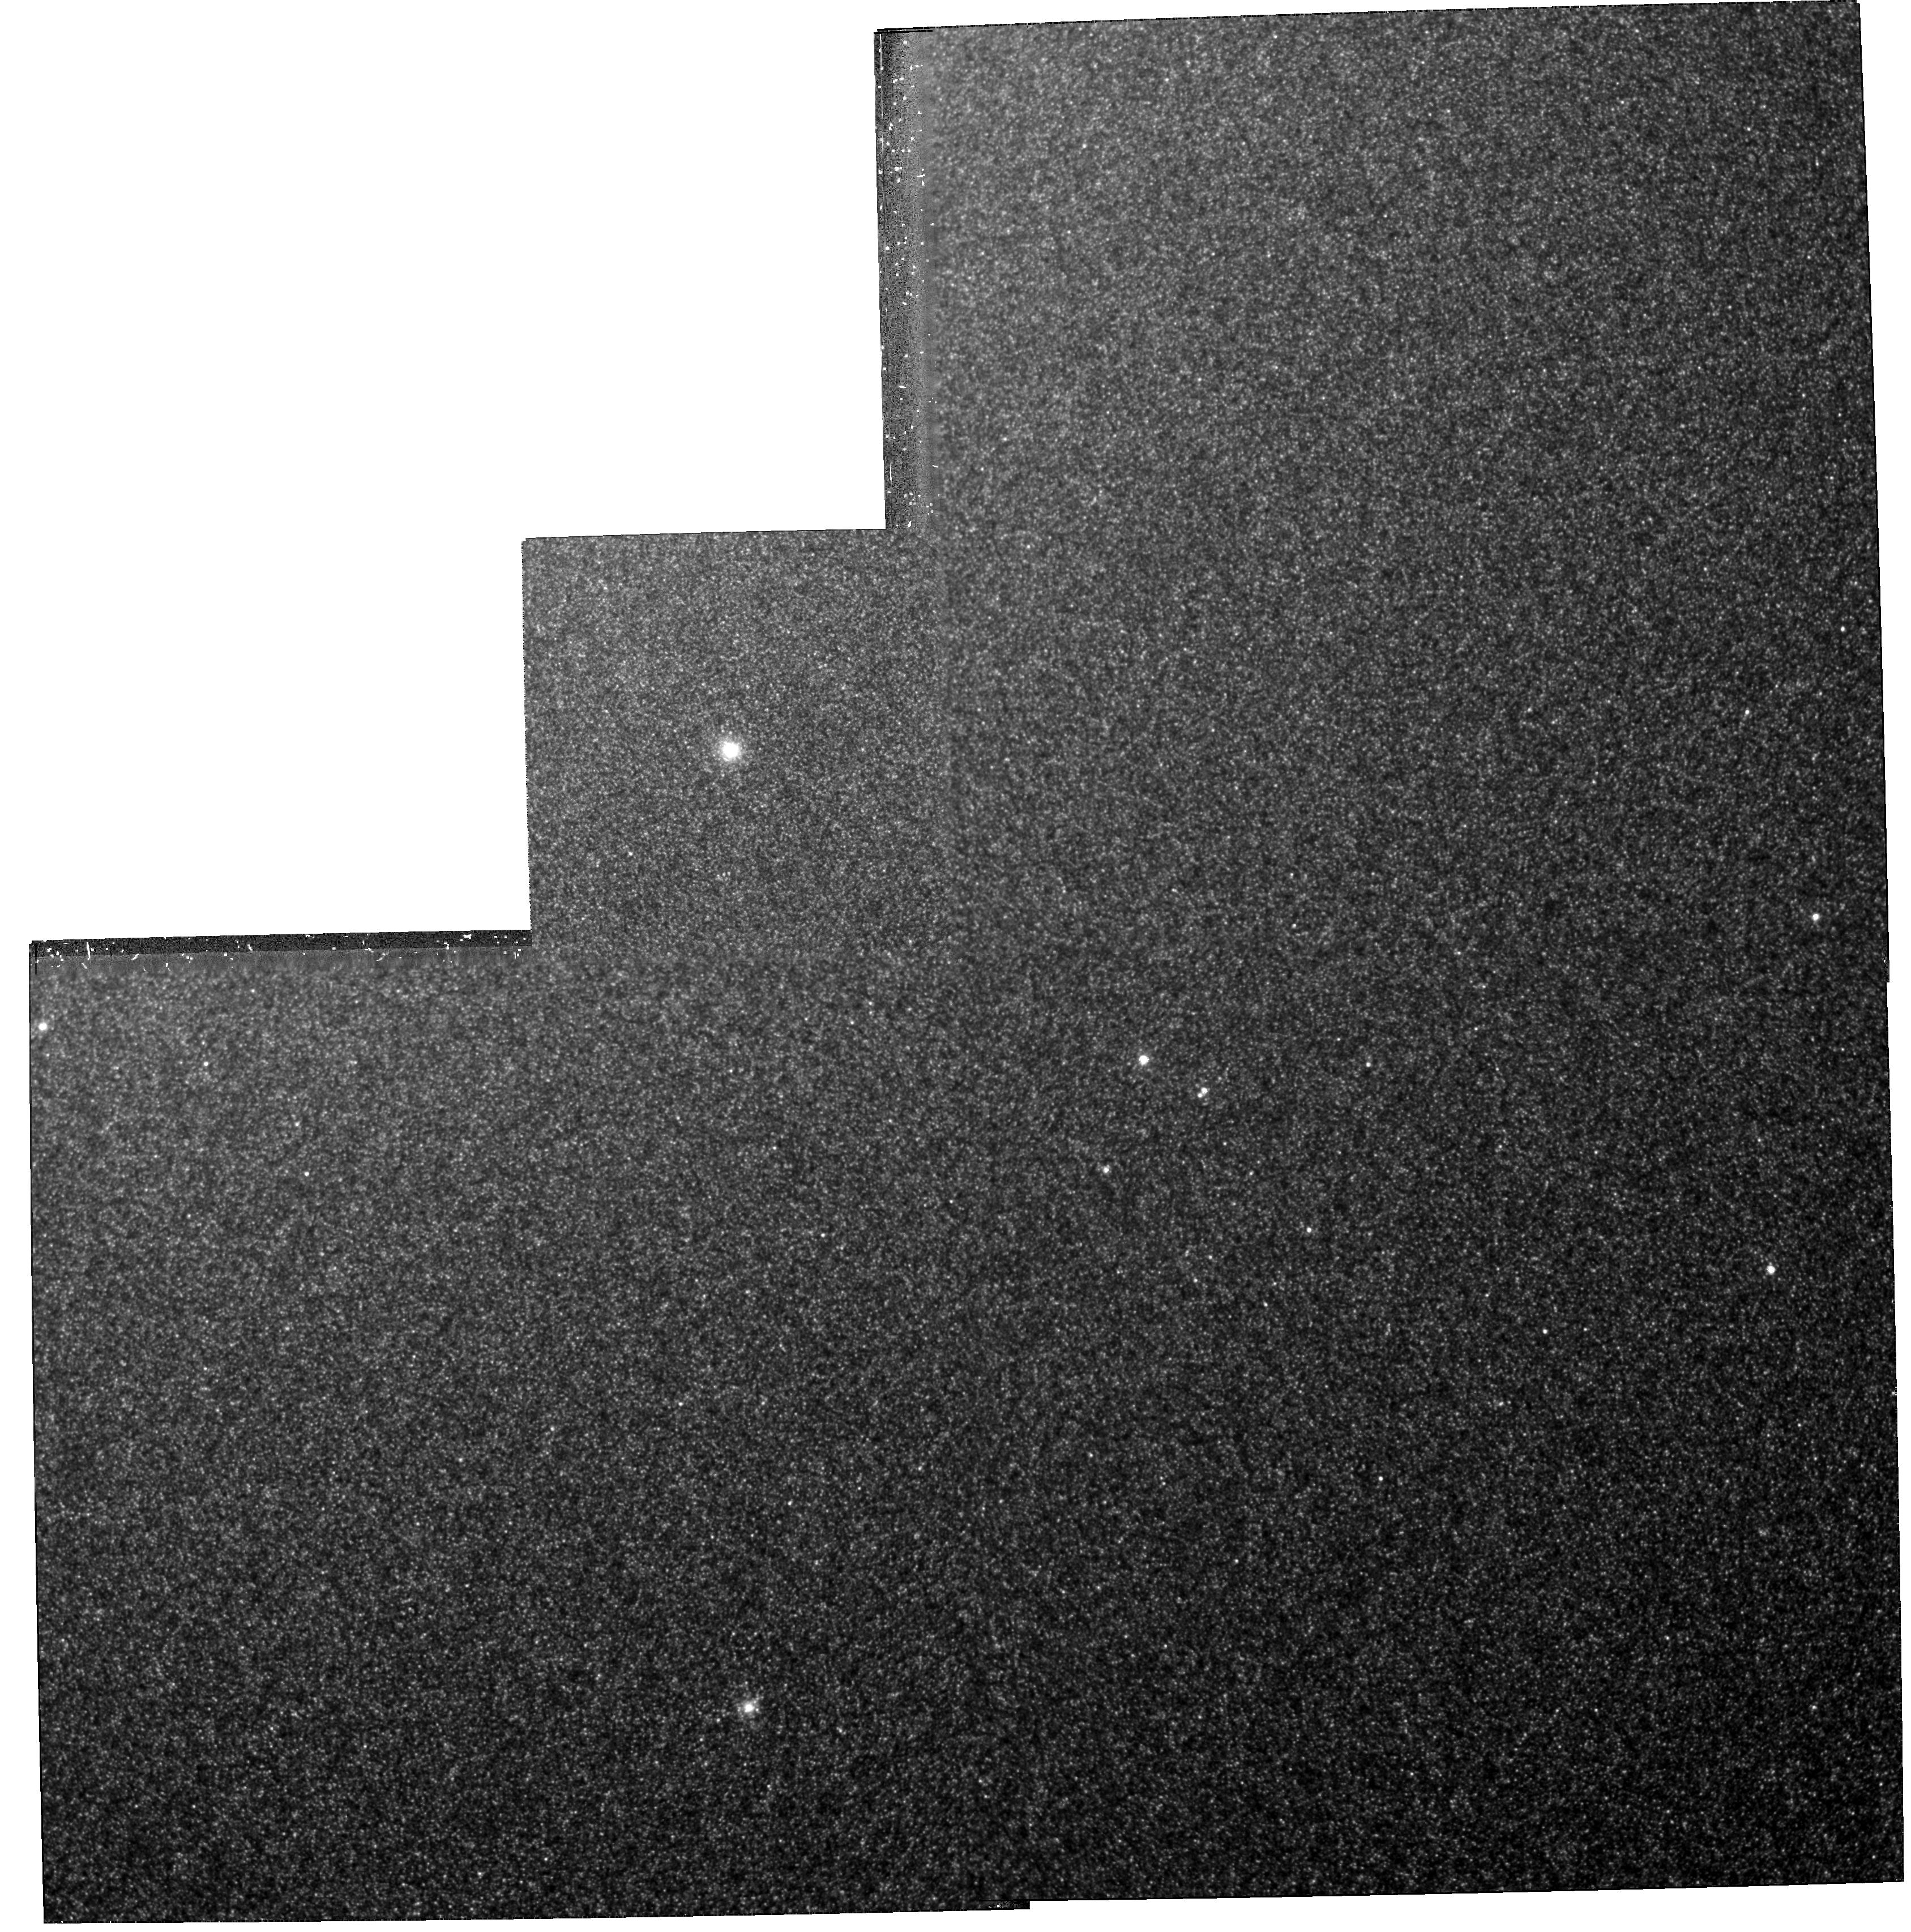
Target: NGC224-G177. Instrument: WFPC2/PC. Filter: F814W. Exposure: 1.7 h. Observation ID: hst_5907_02_wfpc2_pc_f814w_u2y302

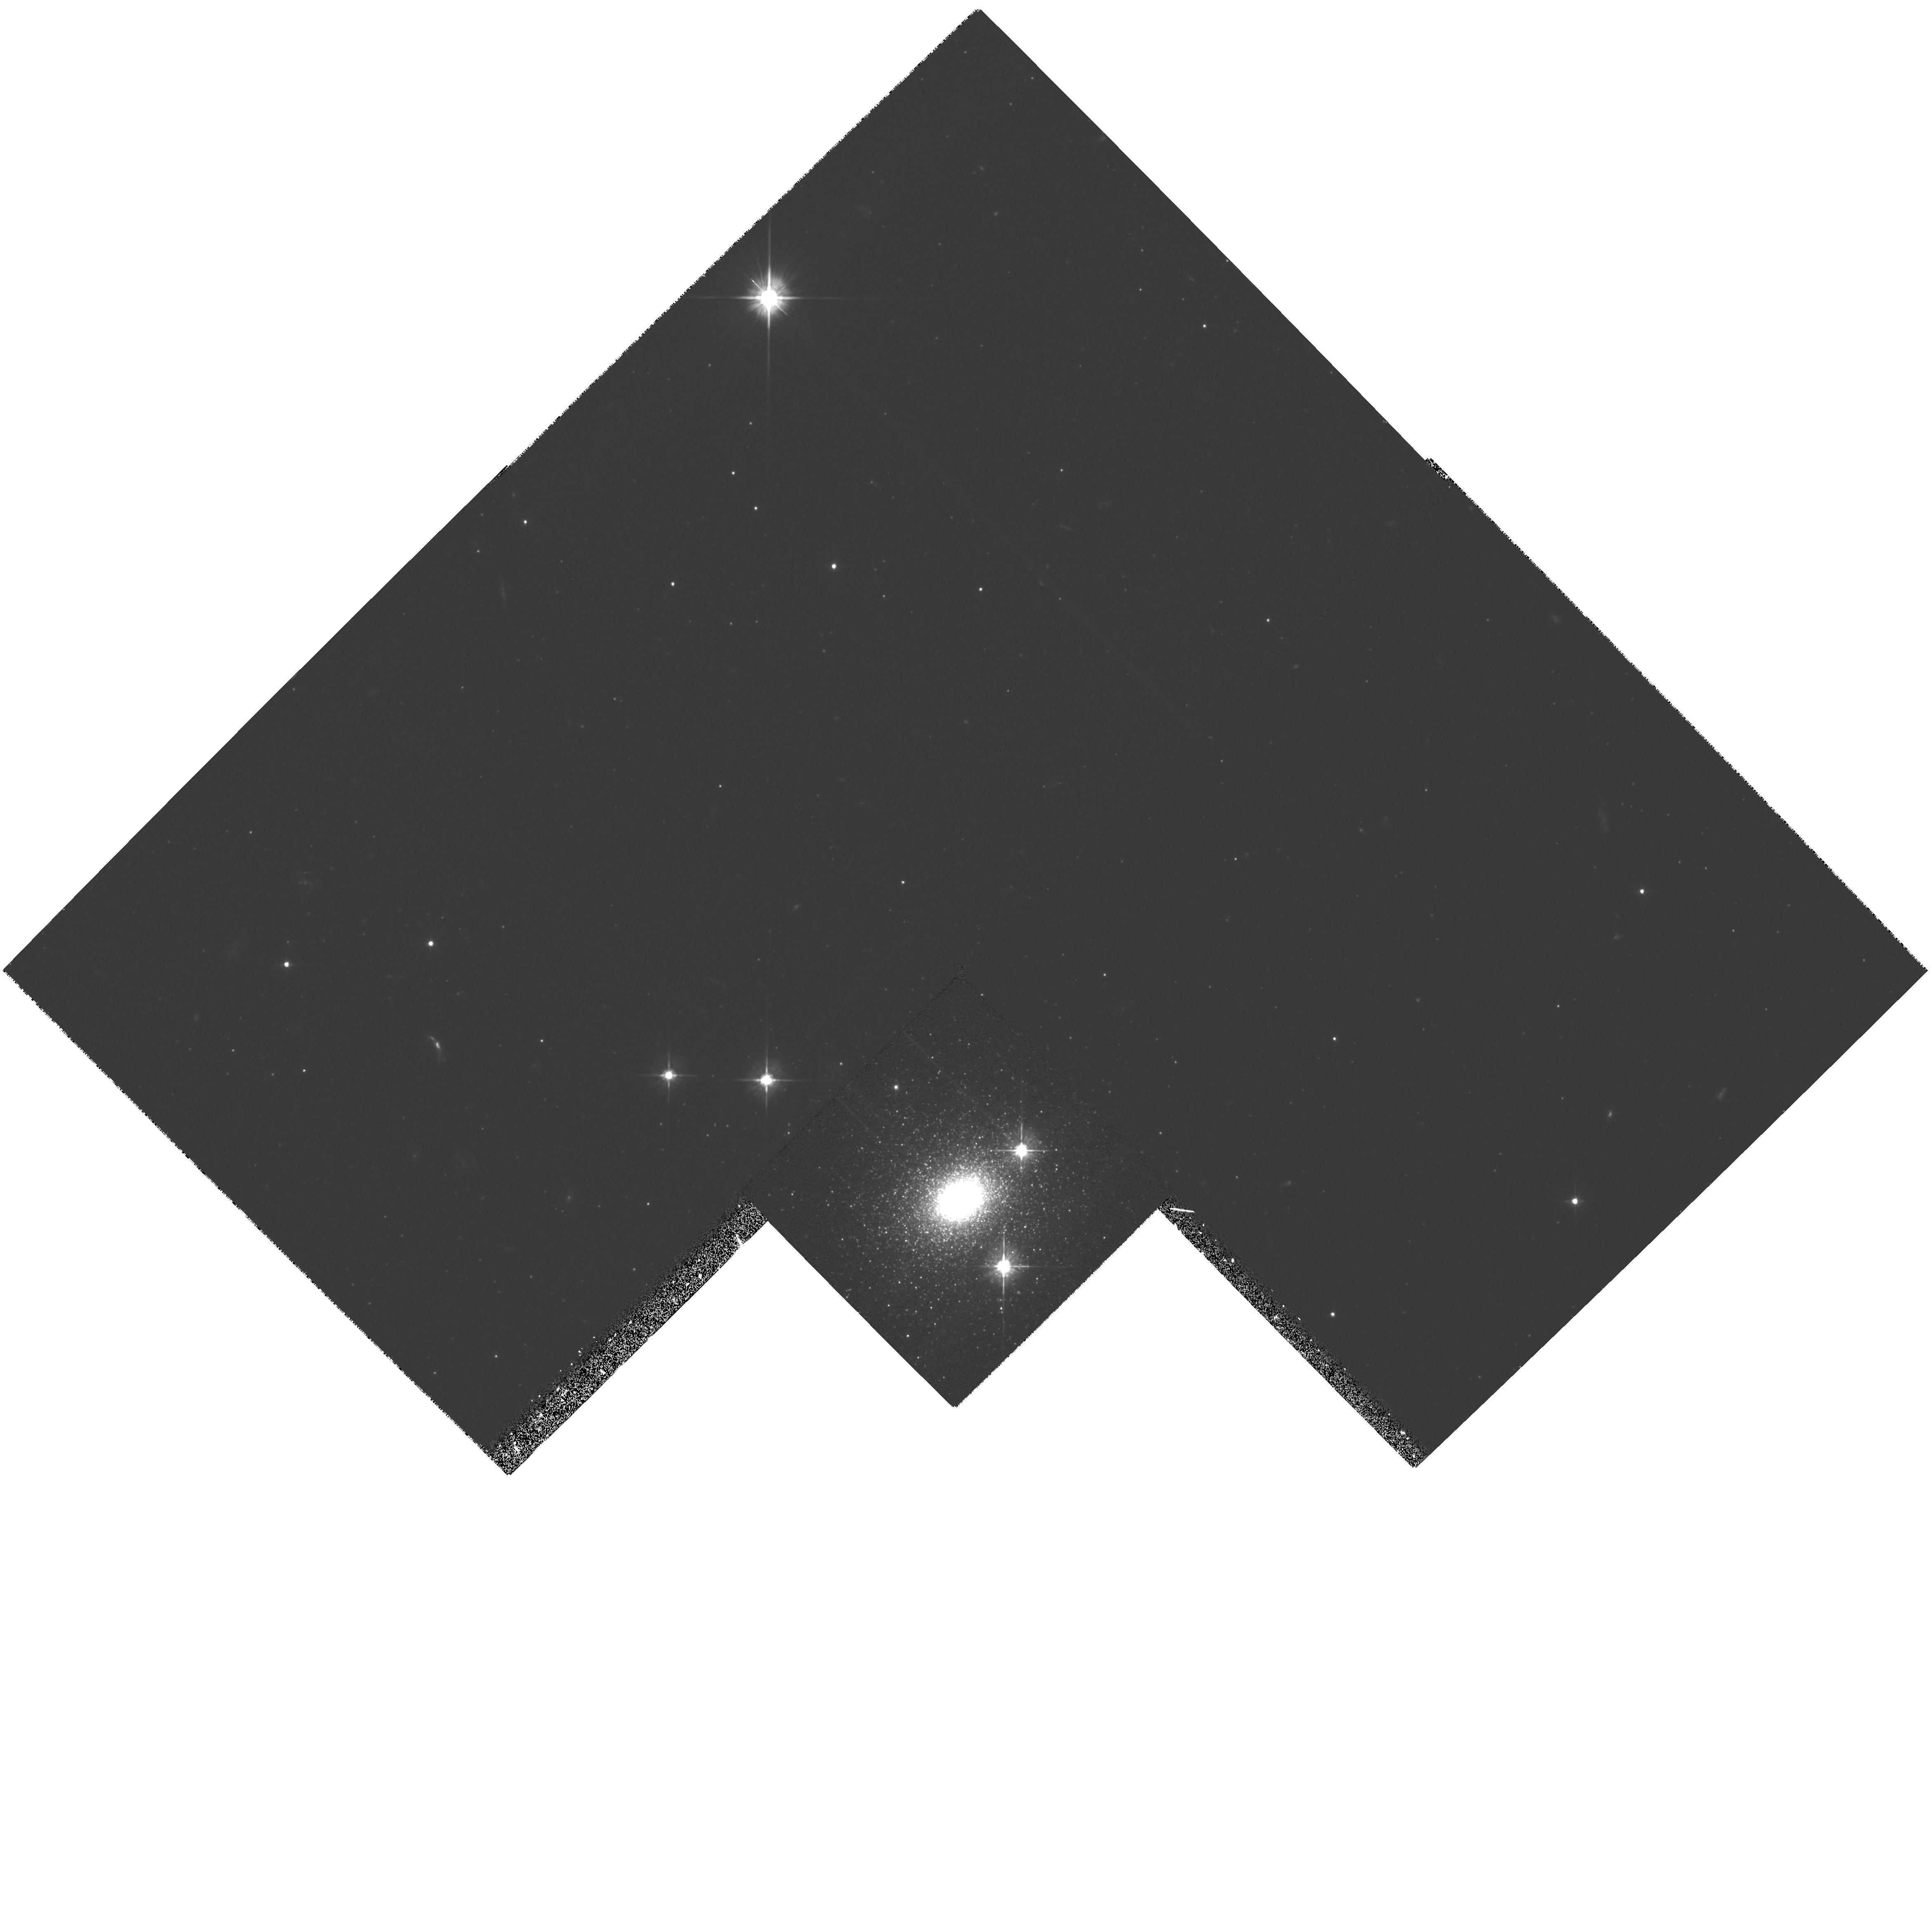
Target: NGC224-G1. Instrument: WFPC2/PC. Filter: F555W. Exposure: 37 min. Observation ID: hst_5907_01_wfpc2_pc_f555w_u2y301

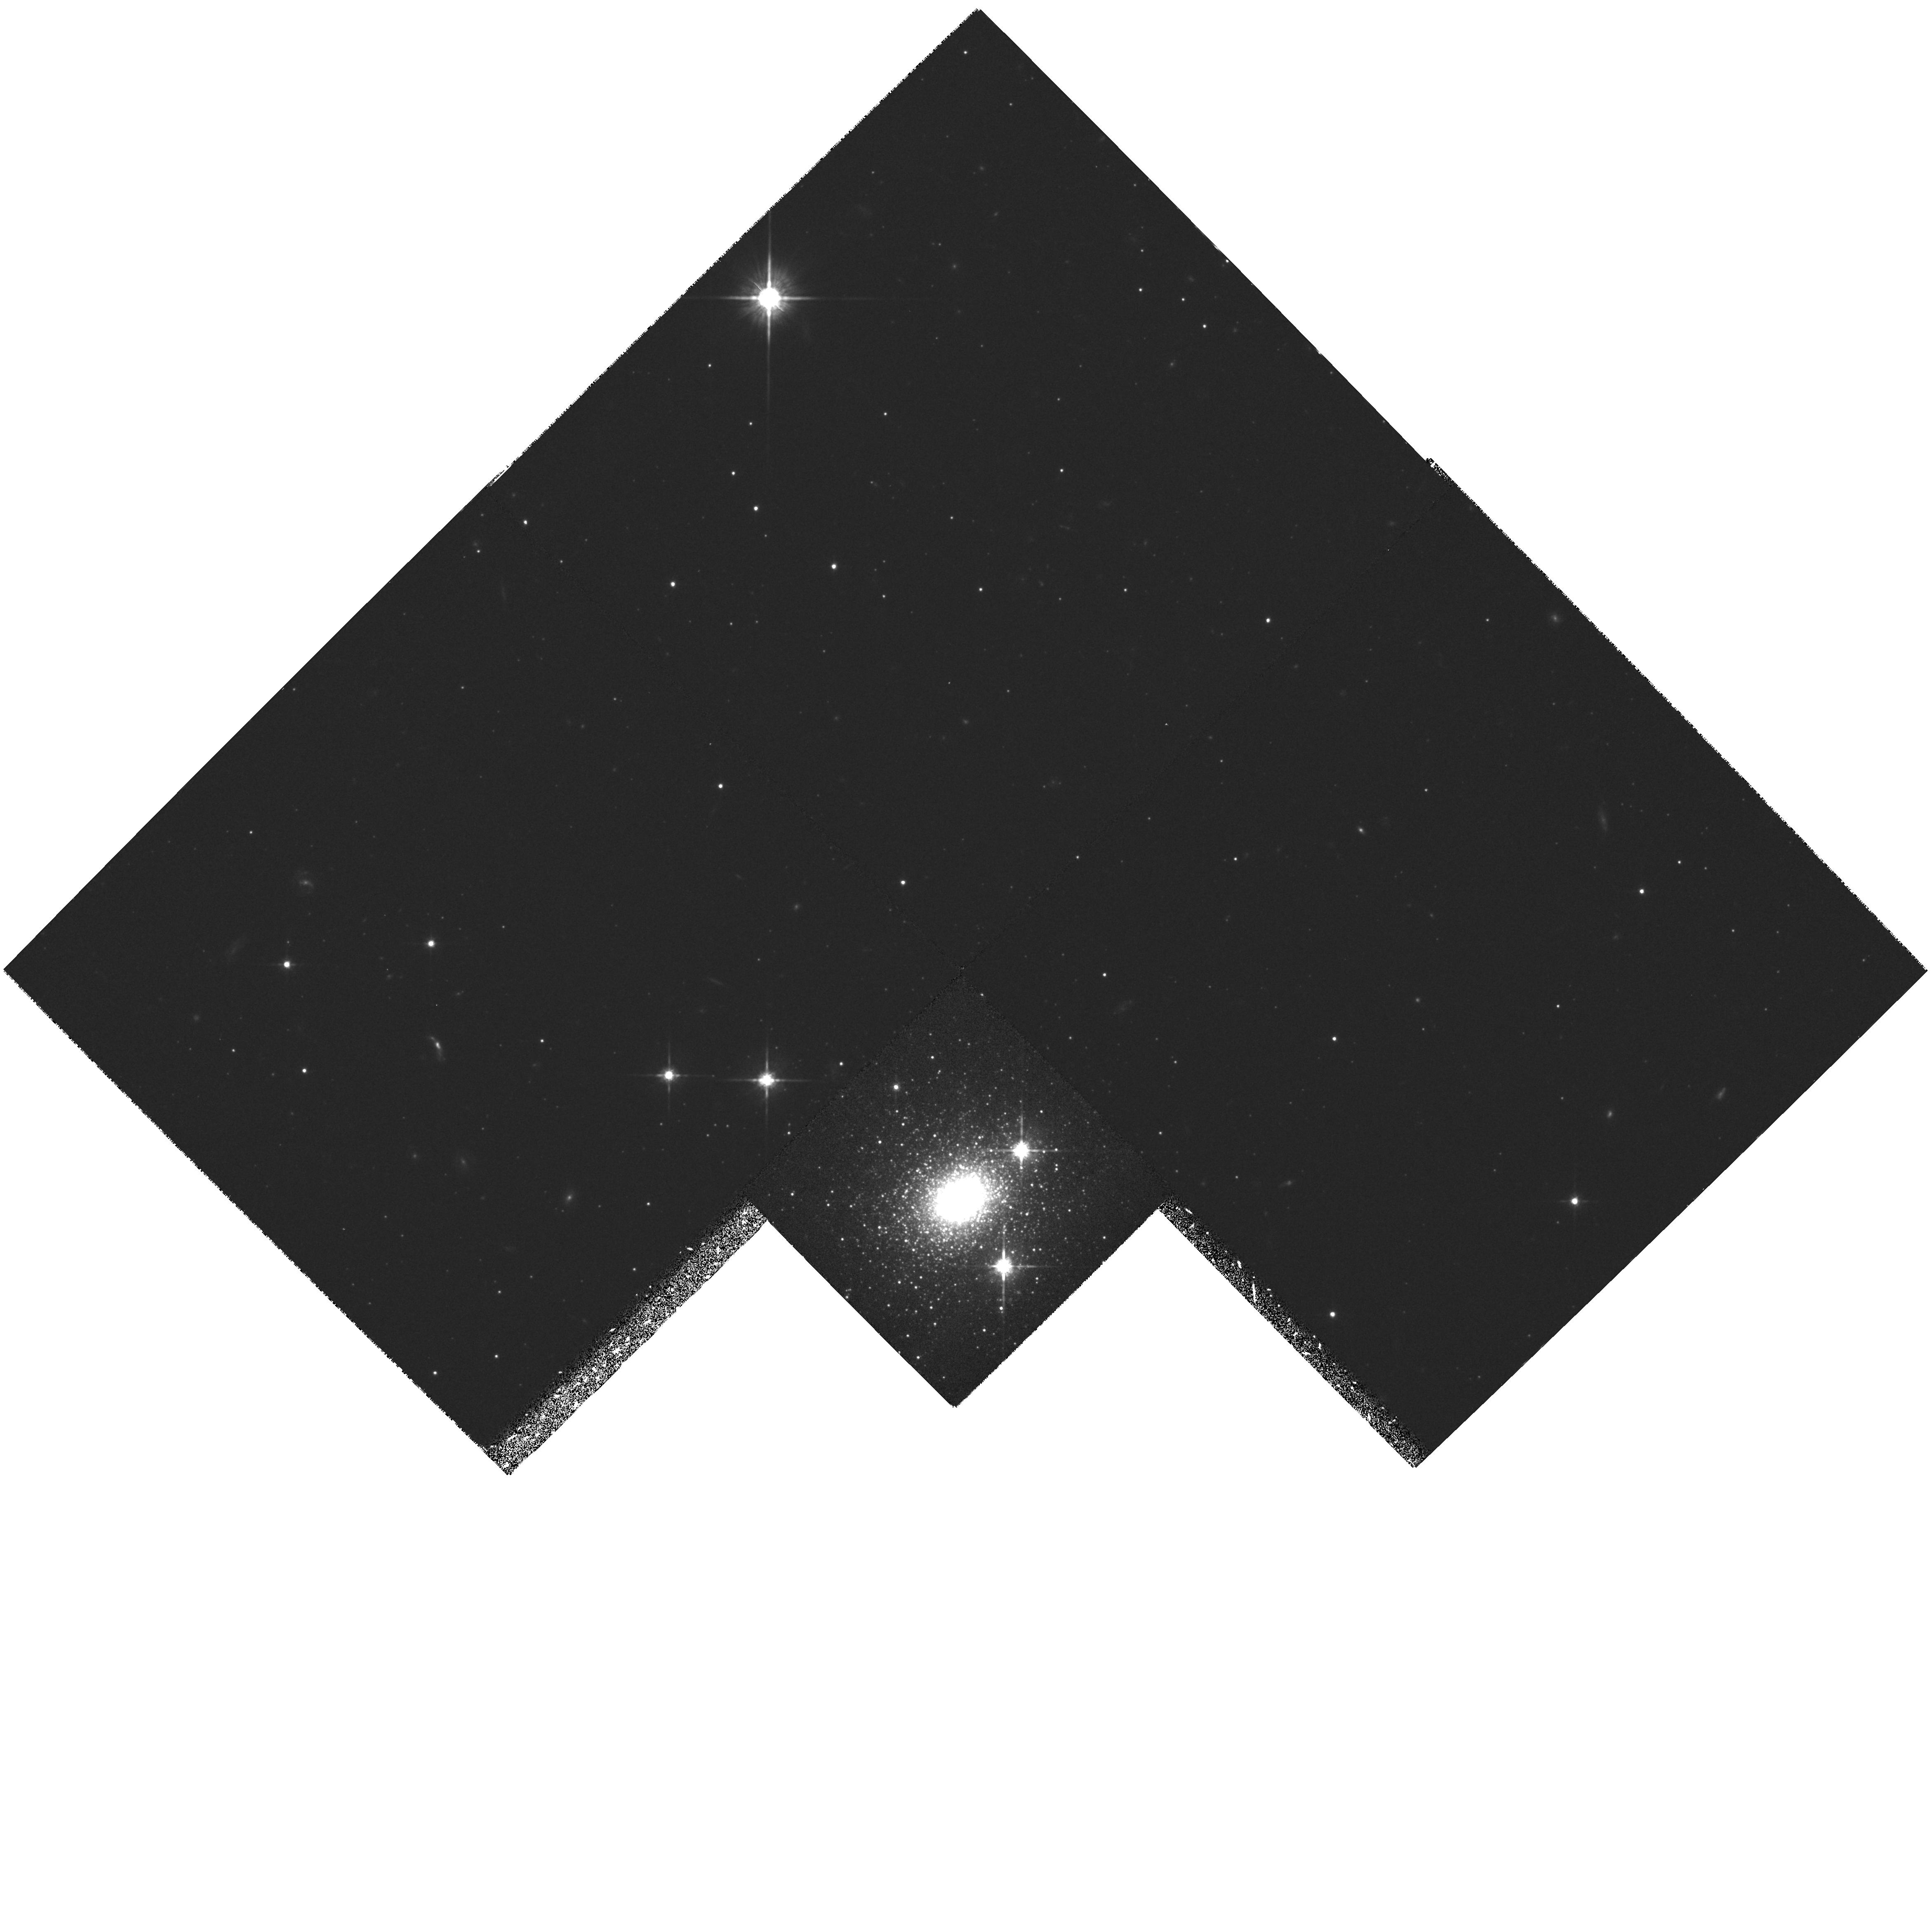
Target: NGC224-G1. Instrument: WFPC2/PC. Filter: F814W. Exposure: 30 min. Observation ID: hst_5907_01_wfpc2_pc_f814w_u2y301

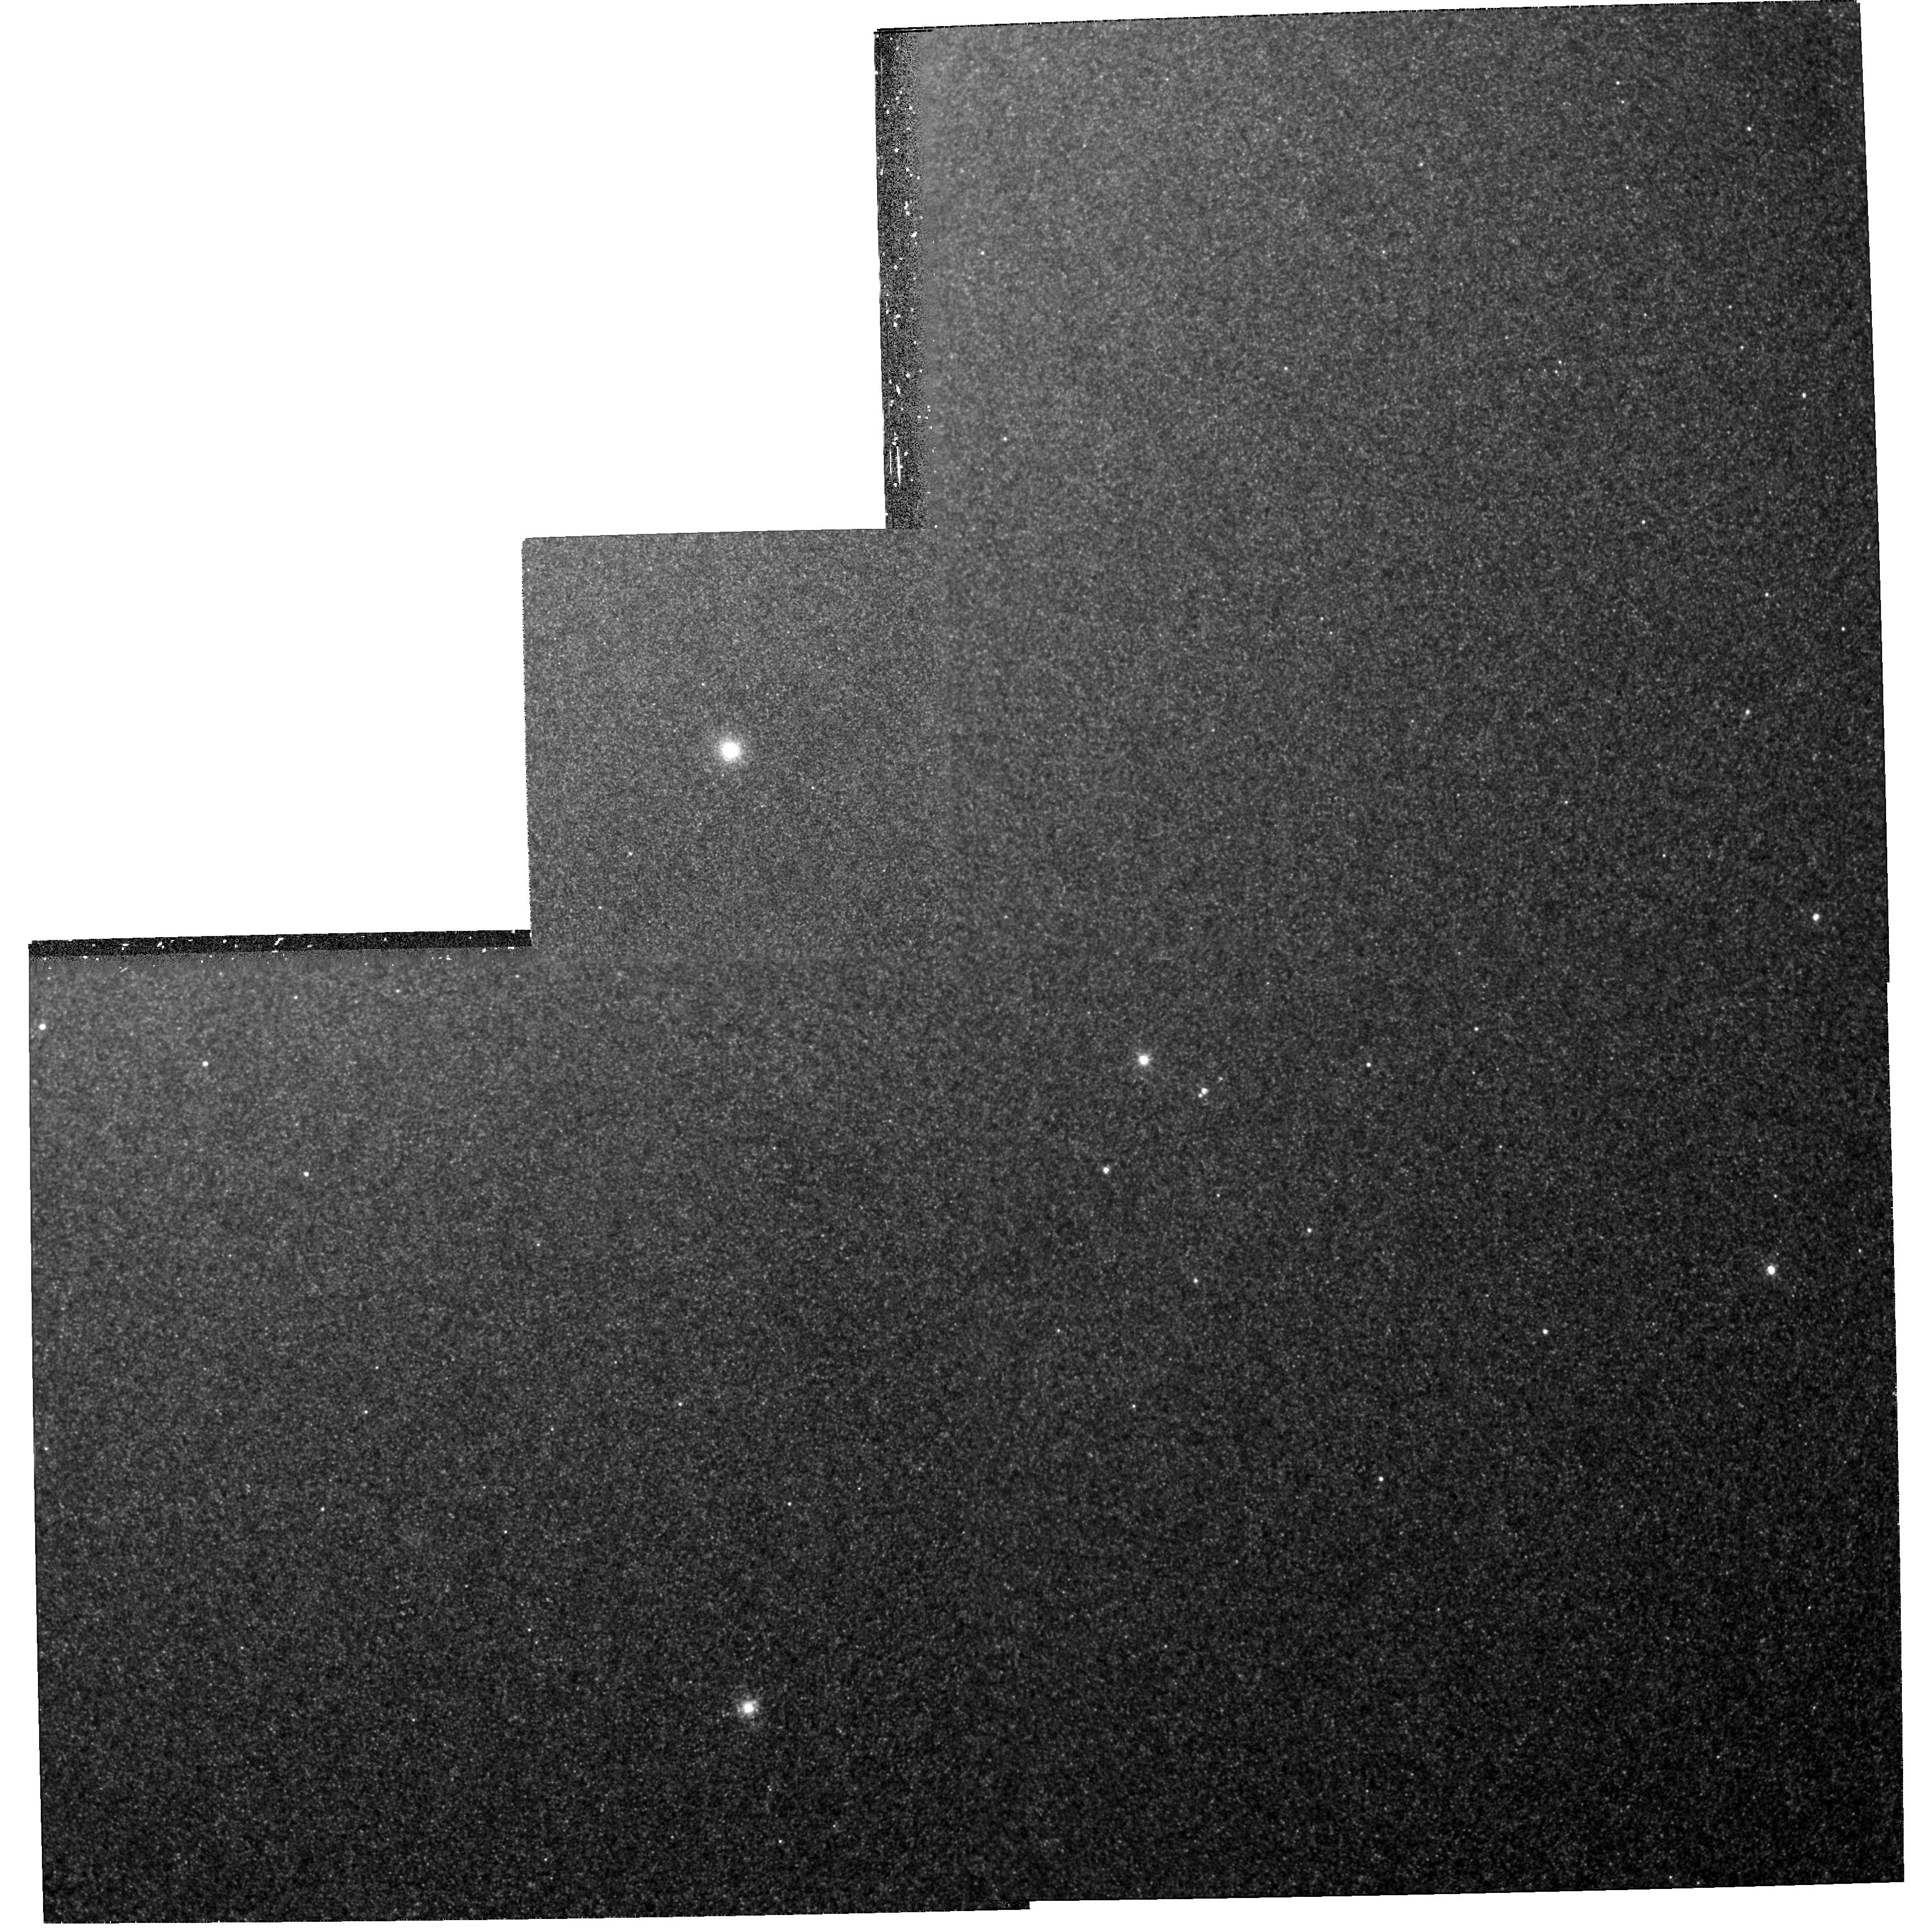
Target: NGC224-G177. Instrument: WFPC2/PC. Filter: F555W. Exposure: 1.8 h. Observation ID: hst_5907_02_wfpc2_pc_f555w_u2y302

COLOUR MAGNITUDE DIAGRAMS OF TWO SUPER- METAL-RICH GLOBULAR CLUSTERS IN M31 (PI: Jablonka, Pascale)

We propose to observe one of the most metal-rich globular cluster ever found, G177, recently identified in M31. We wish to take deep images in V and I bands, taking advantage of the high spatial resolution and red sensitivity of the Planetary Camera of WFPC2/HST, in order to build their colour-magnitude diagrams. With respect to the outstanding properties of G177, we will address the questions of its metallicity, both in absolute scale, by confrontation with theoretical stellar evolutionary tracks, and in relative scale, by comparison with coeval observations of two other clusters, G1 and G170, used as standards. The data we propose to obtain would provide essential input for theories of stellar evolution, star formation history, and models of star cluster and galaxy formation.